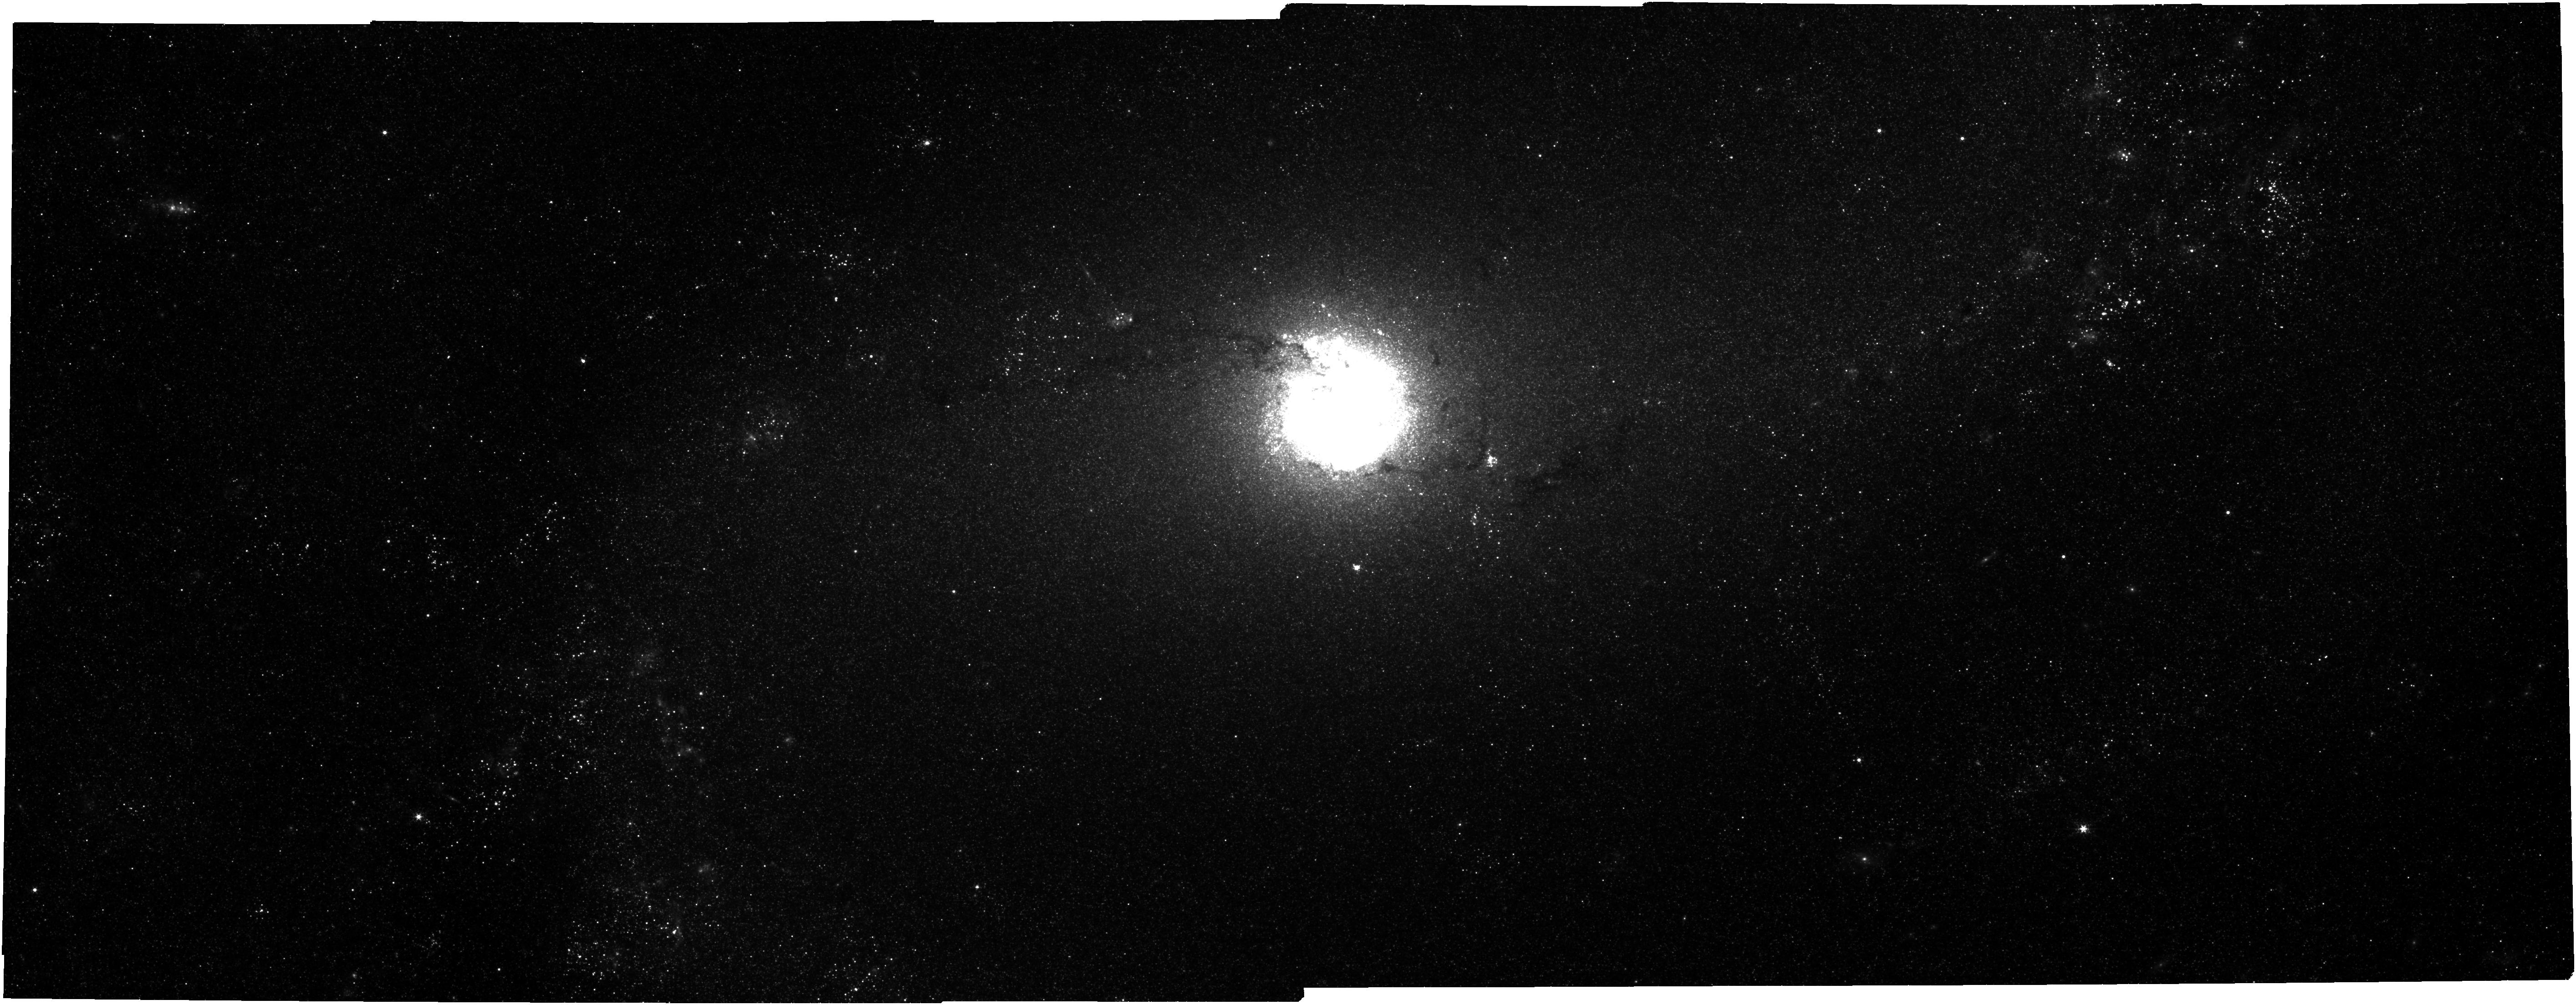
Target: NGC5236-NIRCAM. Instrument: NIRCAM. Filter: F300M. Exposure: 10 min. Observation ID: jw01783-o001_t001_nircam_clear-f300m

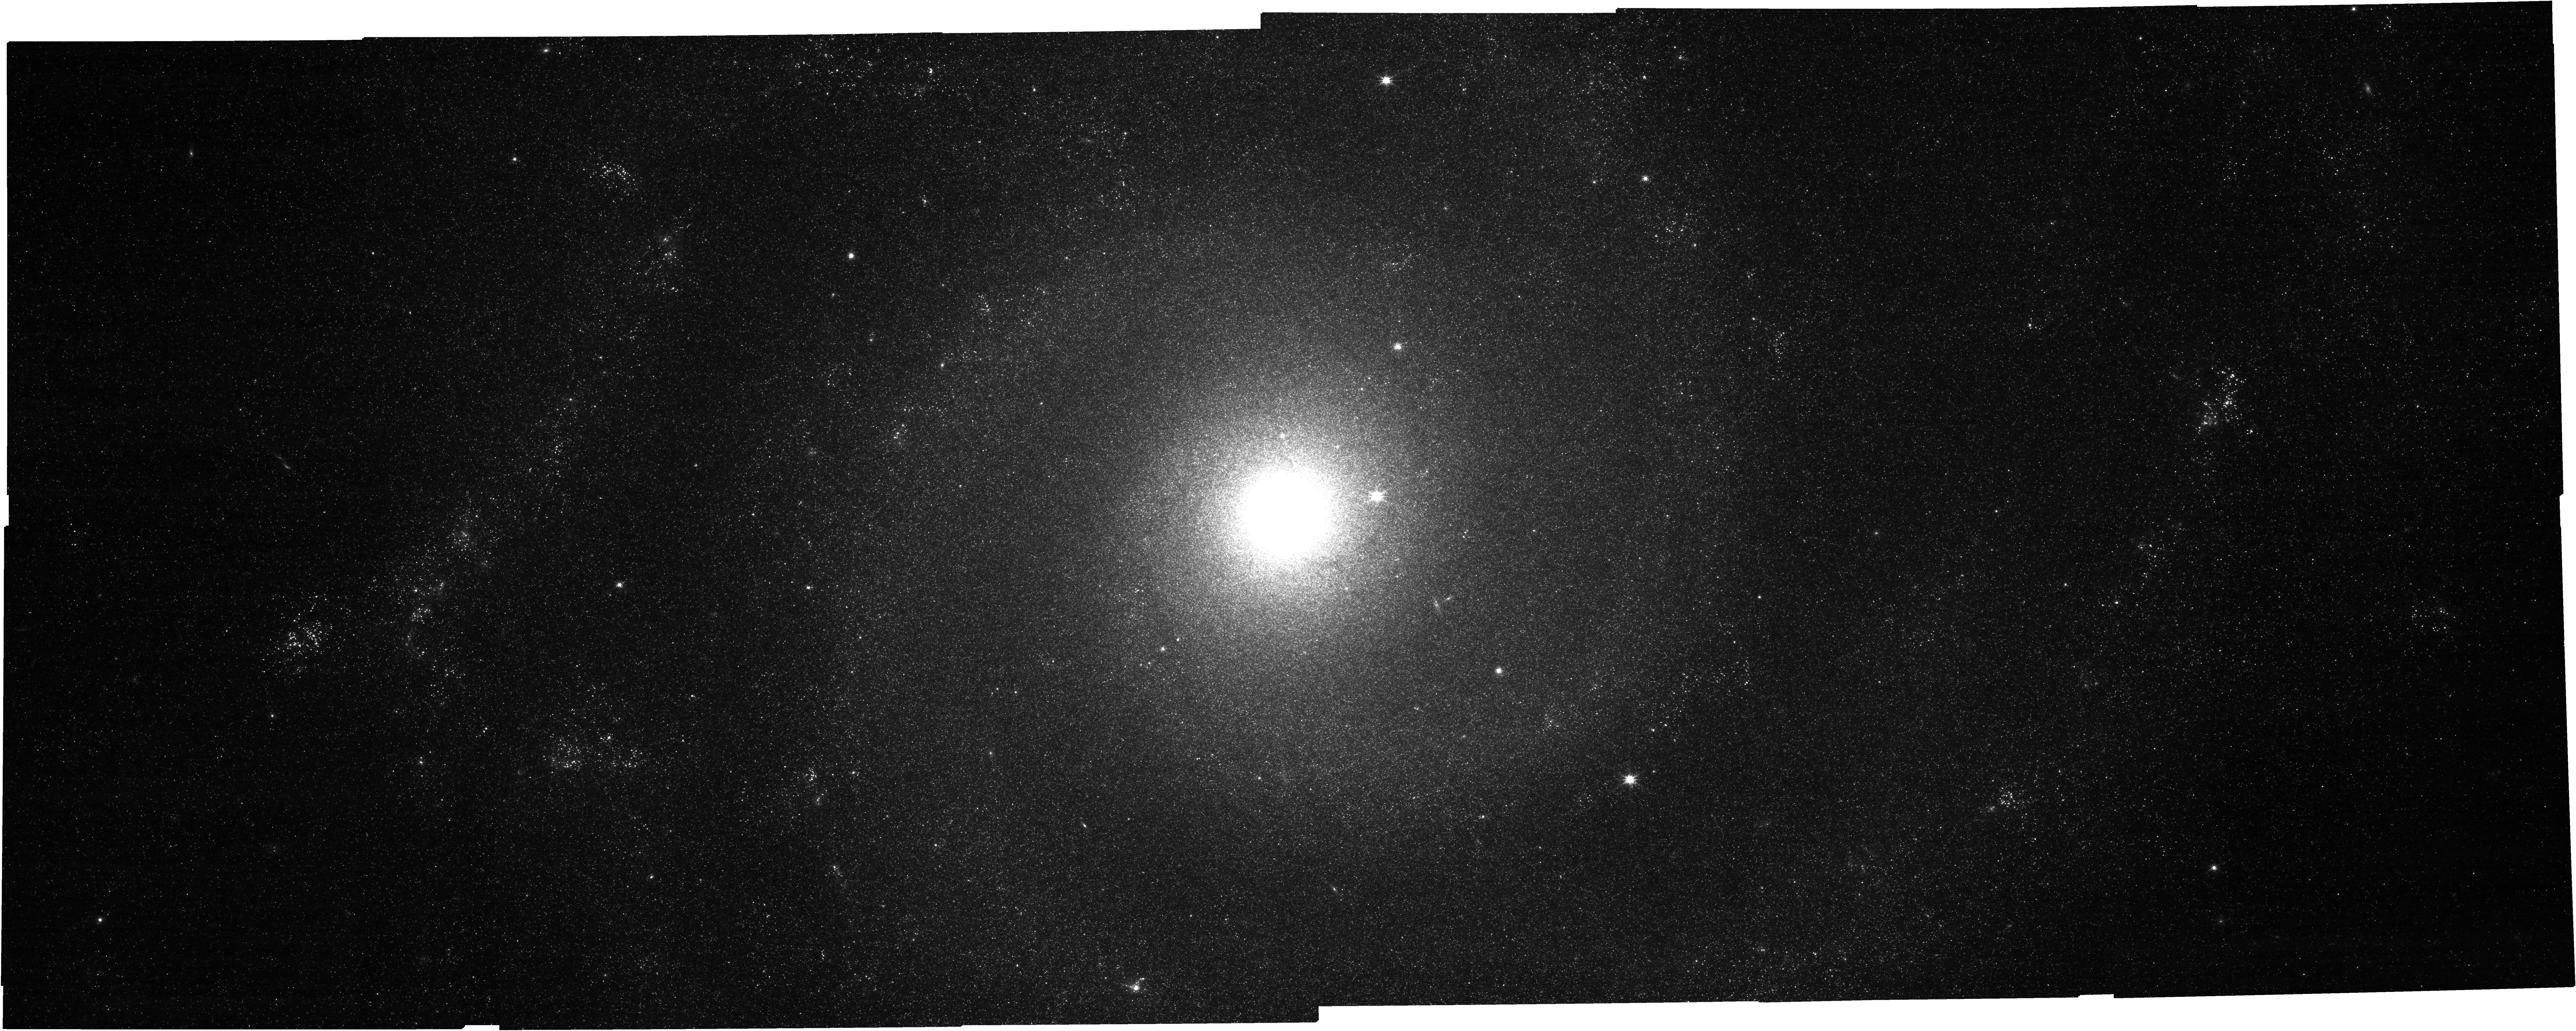
Target: NGC628-NIRCAM. Instrument: NIRCAM. Filter: F150W. Exposure: 16 min. Observation ID: jw01783-o004_t008_nircam_clear-f150w

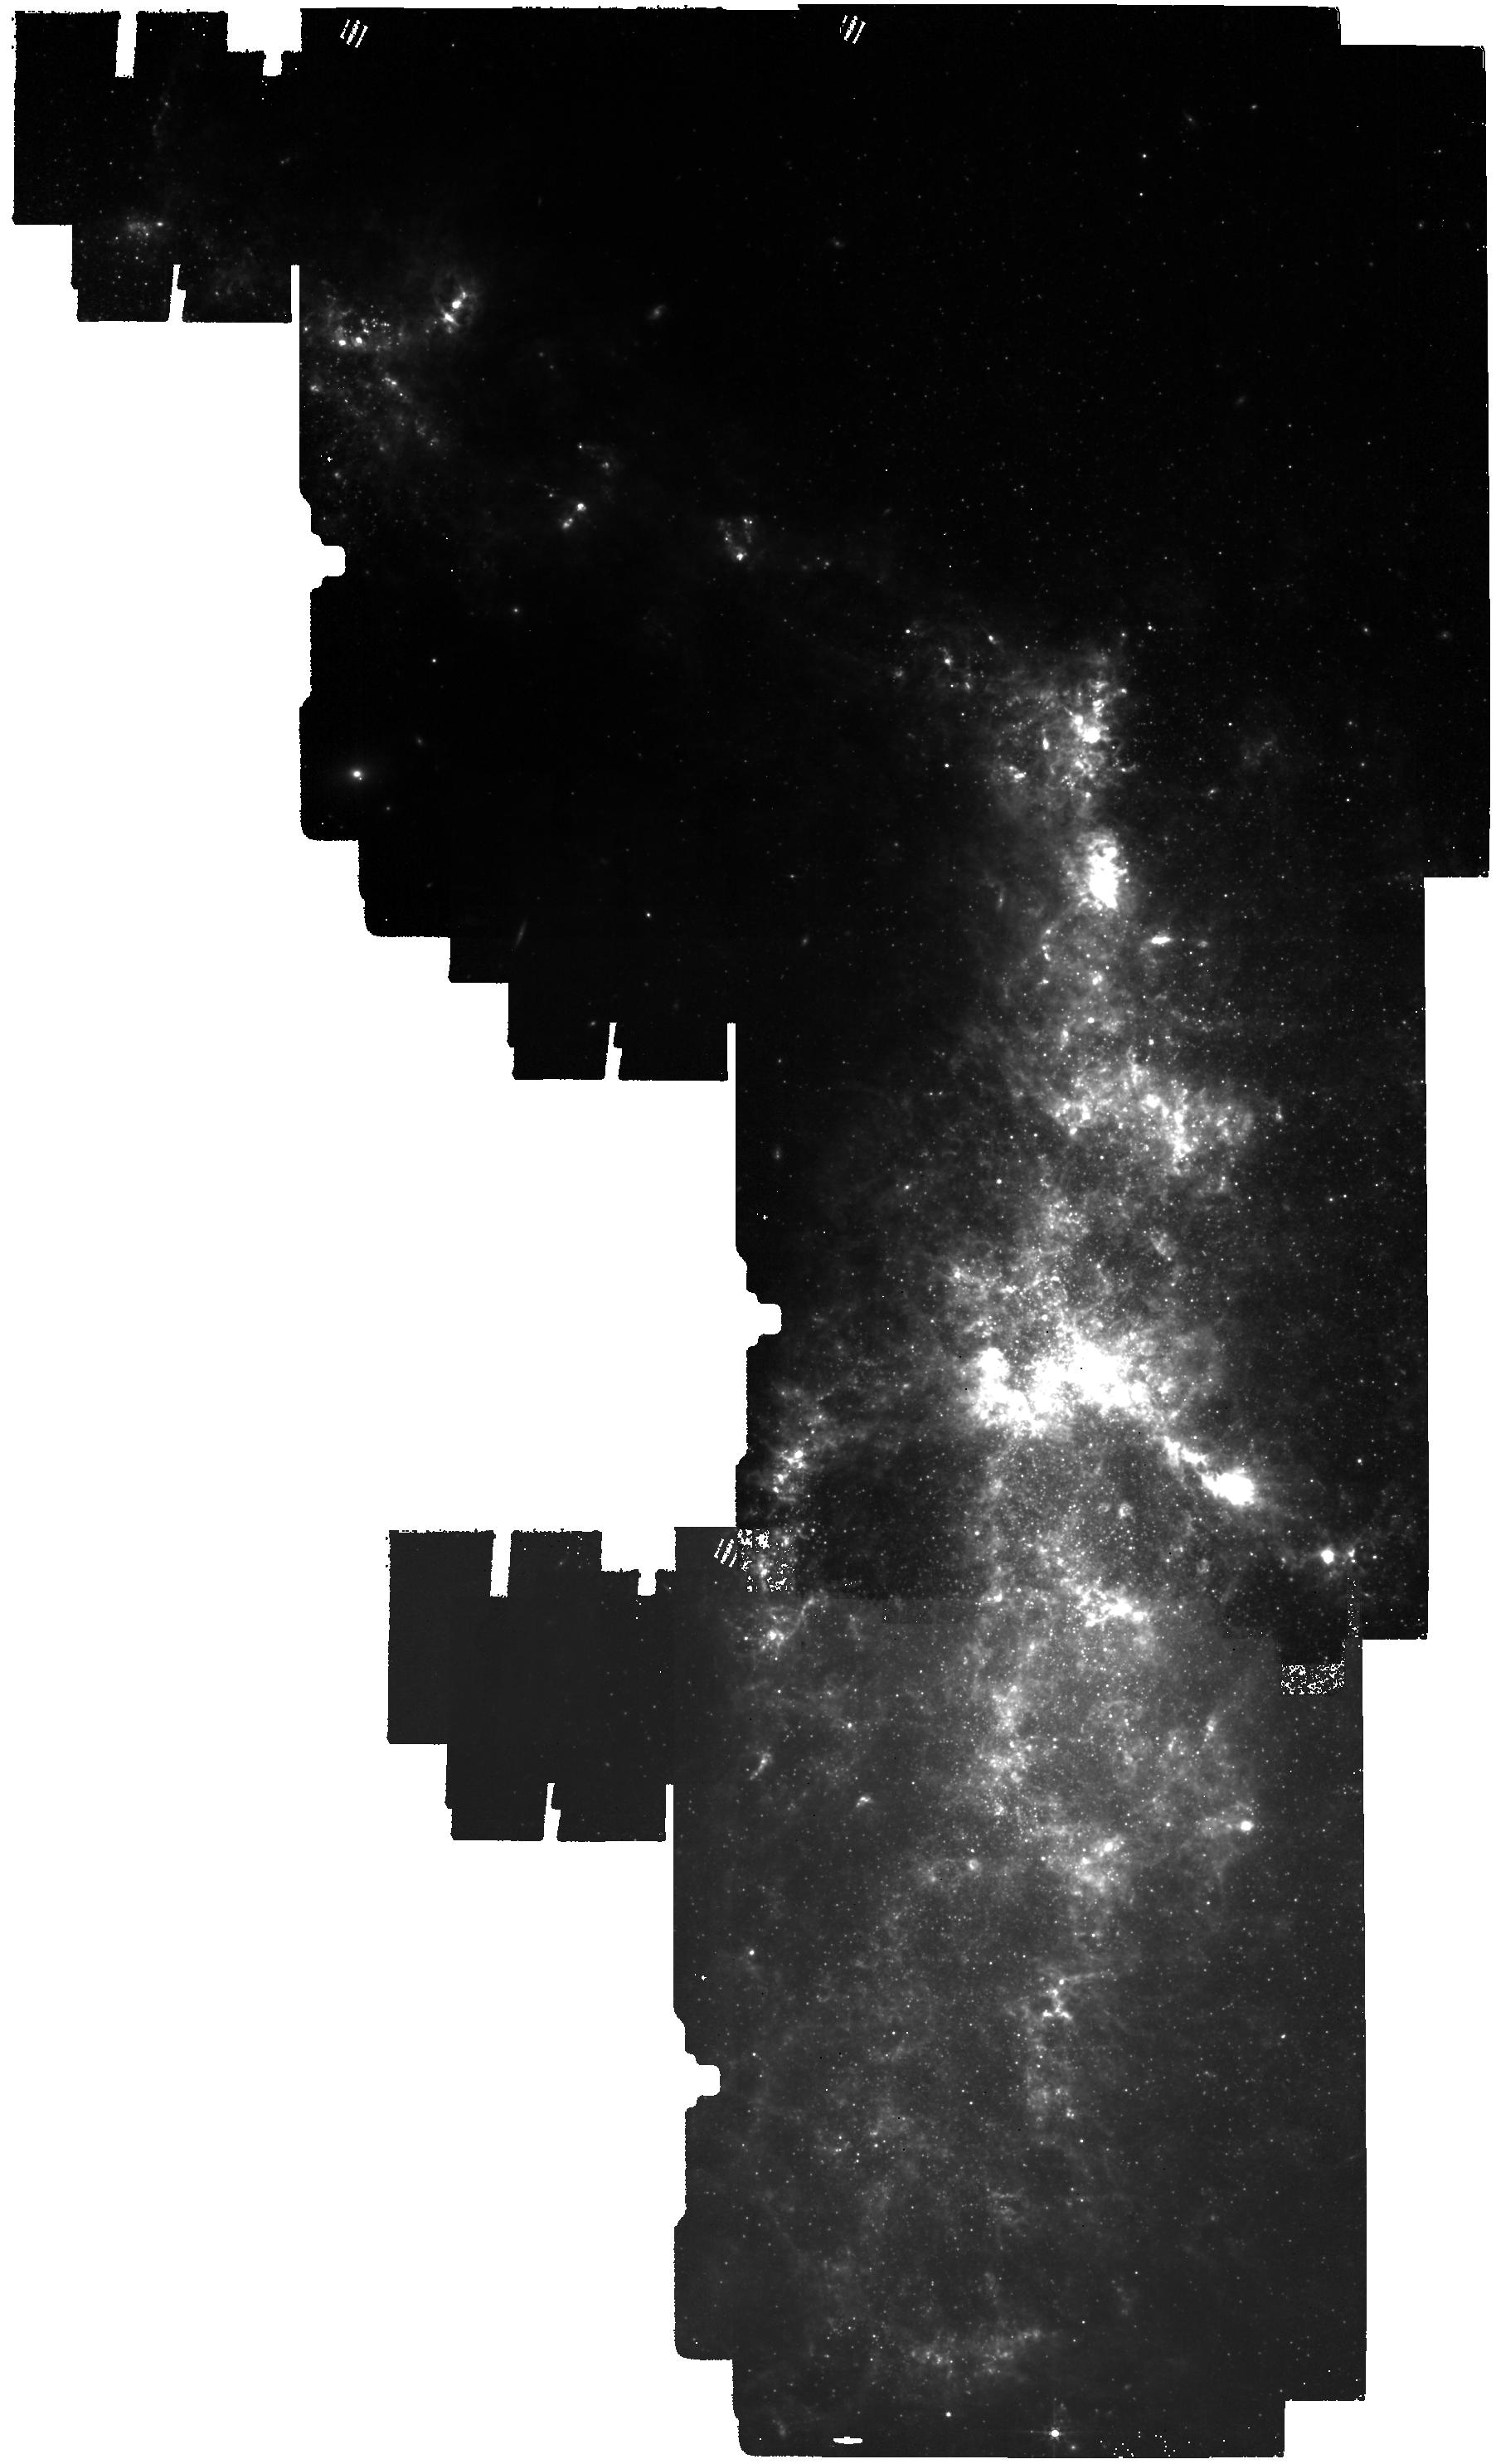
Target: NGC4485-NGC4490-MIRI. Instrument: MIRI. Filter: F560W. Exposure: 30 min. Observation ID: jw01783-o009_t014_miri_f560w

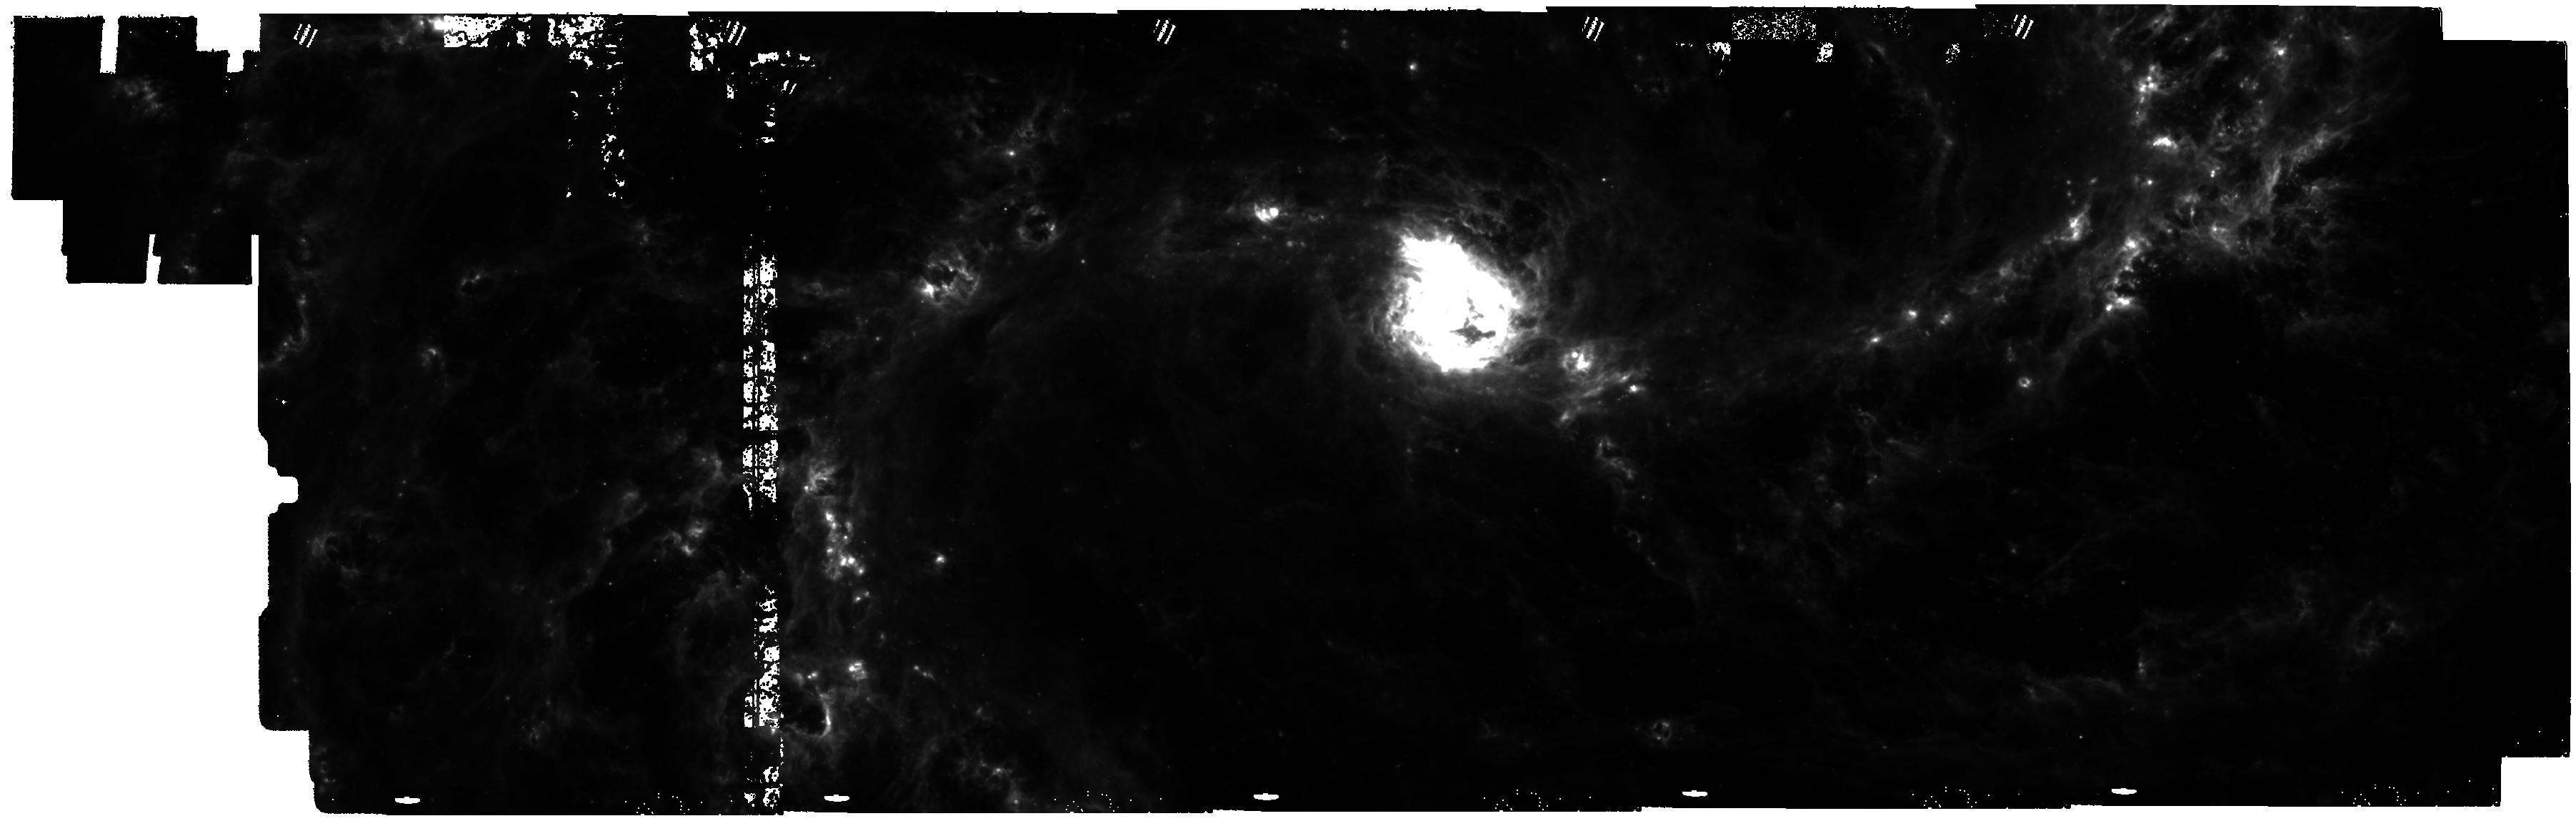
Target: NGC5236-MIRI. Instrument: MIRI. Filter: F770W. Exposure: 9 min. Observation ID: jw01783-o002_t010_miri_f770w

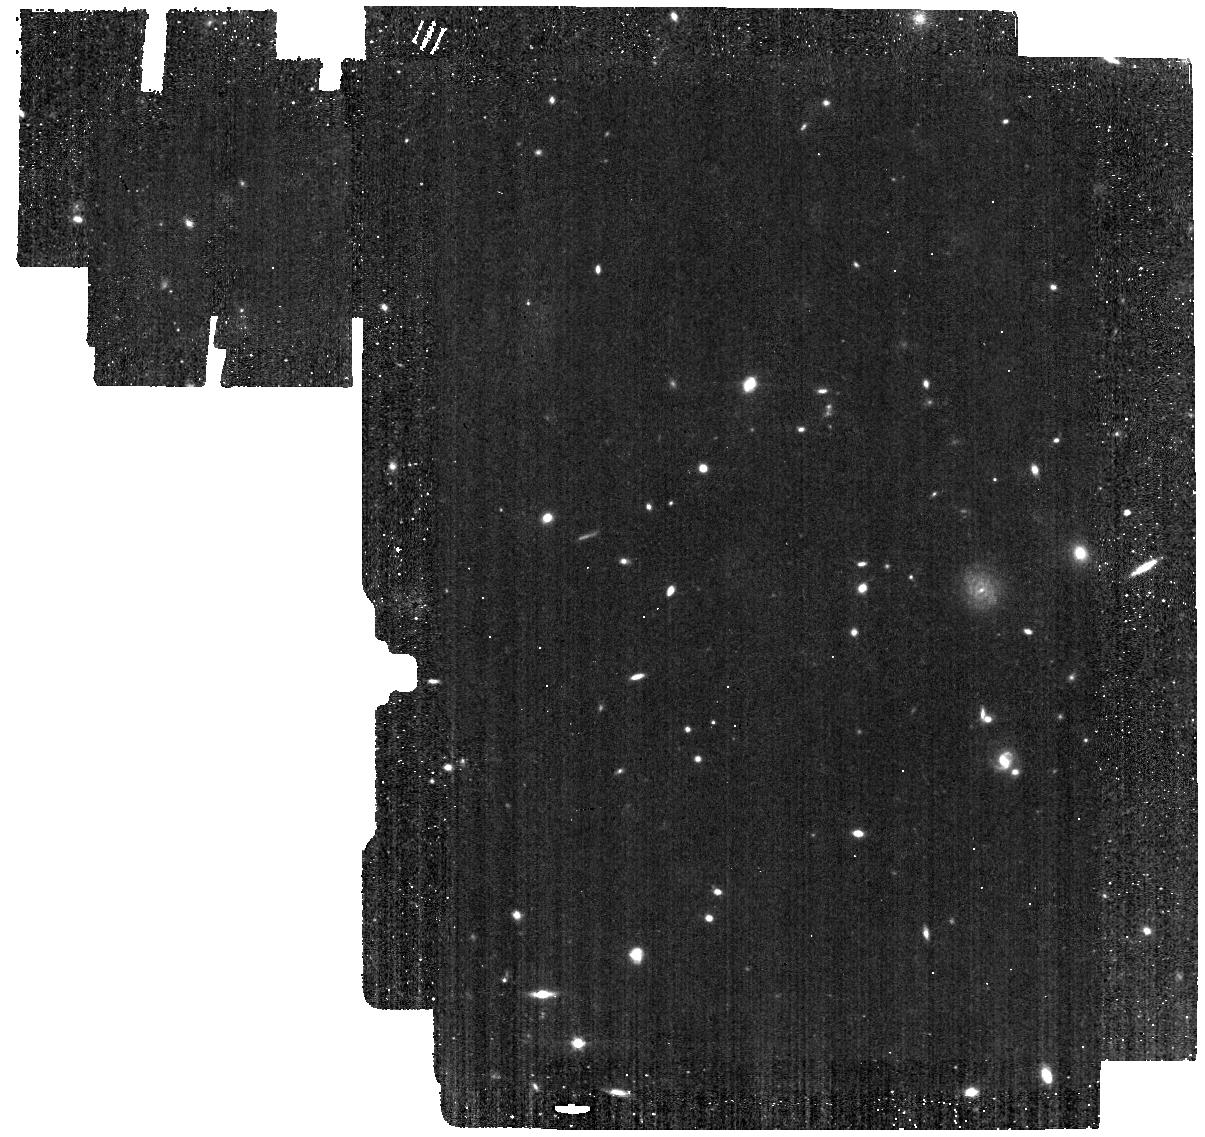
Target: NGC4485-NGC4490-MIRI-BKG. Instrument: MIRI. Filter: F560W. Exposure: 7 min. Observation ID: jw01783-o918_t015_miri_f560w

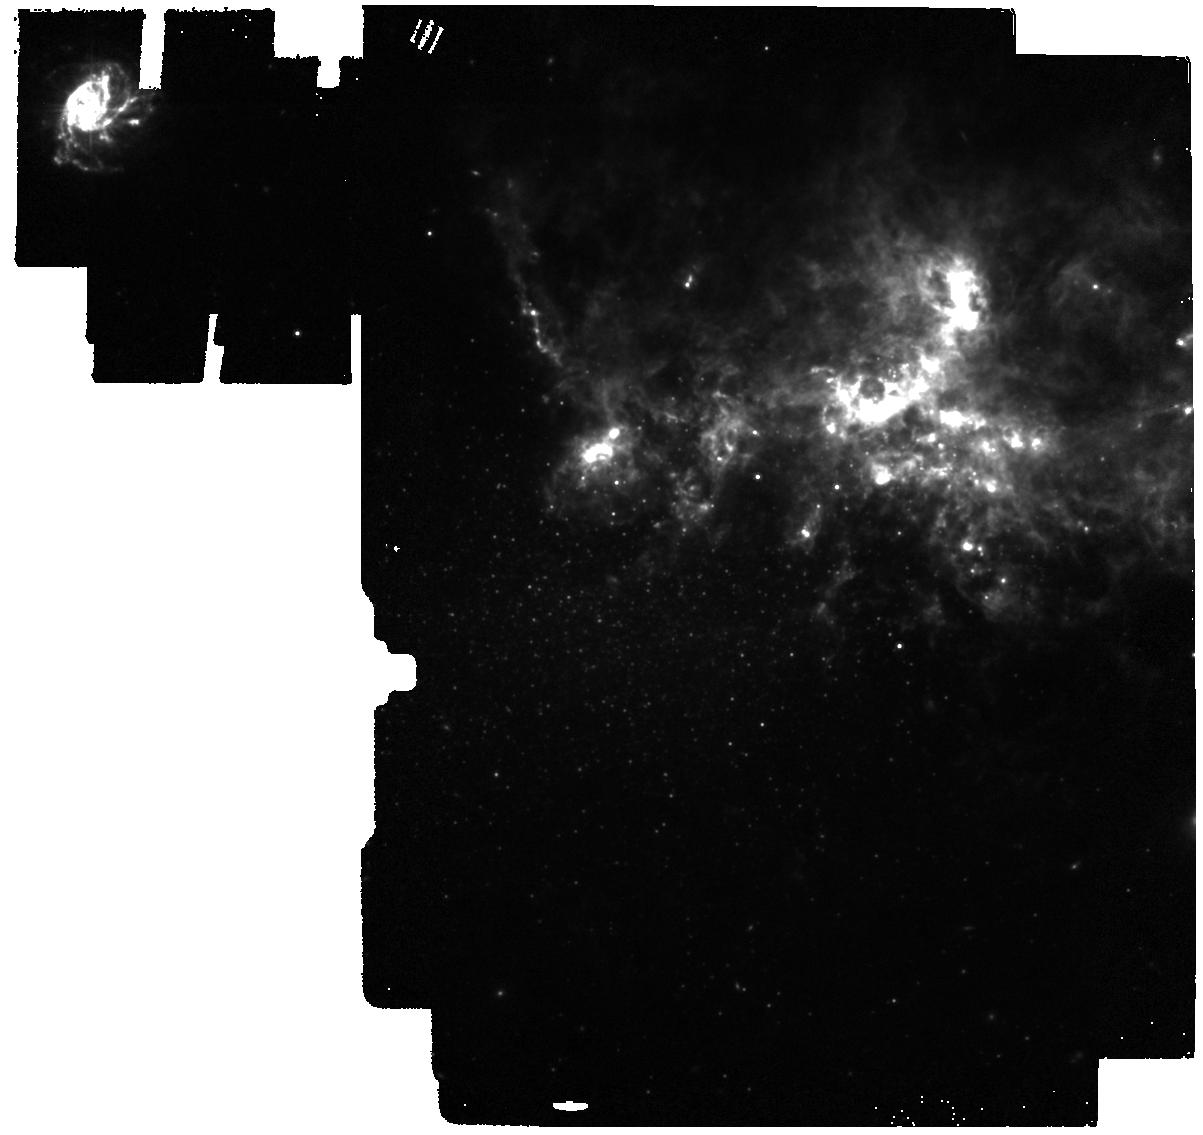
Target: NGC4485-NGC4490-MIRI-WORP. Instrument: MIRI. Filter: F770W. Exposure: 6 min. Observation ID: jw01783-o917_t020_miri_f770w

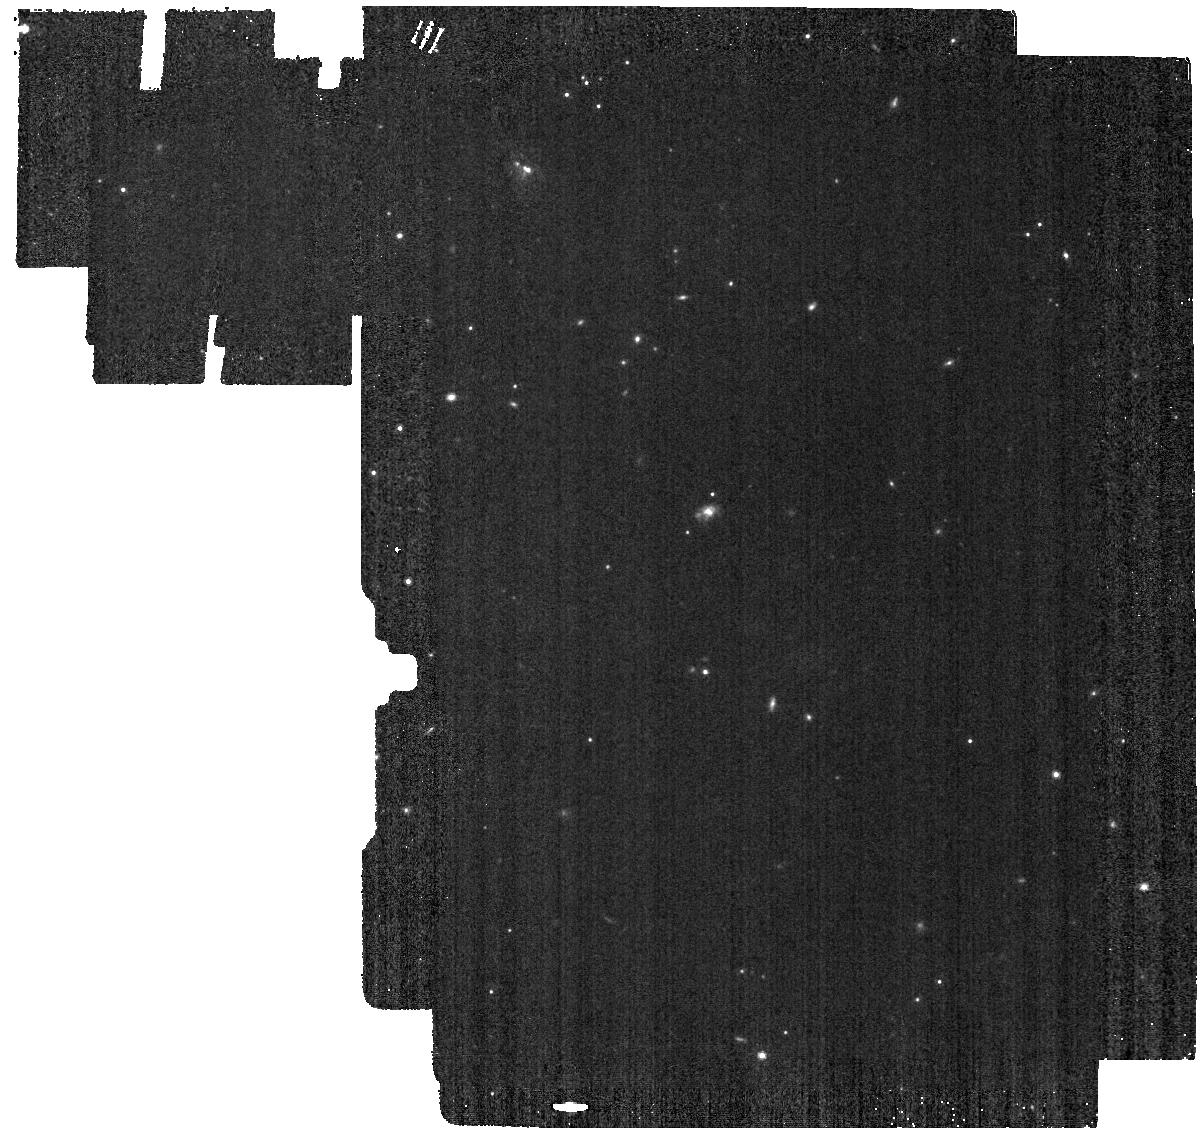
Target: NGC5236-MIRI-BKG. Instrument: MIRI. Filter: F770W. Exposure: 2 min. Observation ID: jw01783-o011_t011_miri_f770w

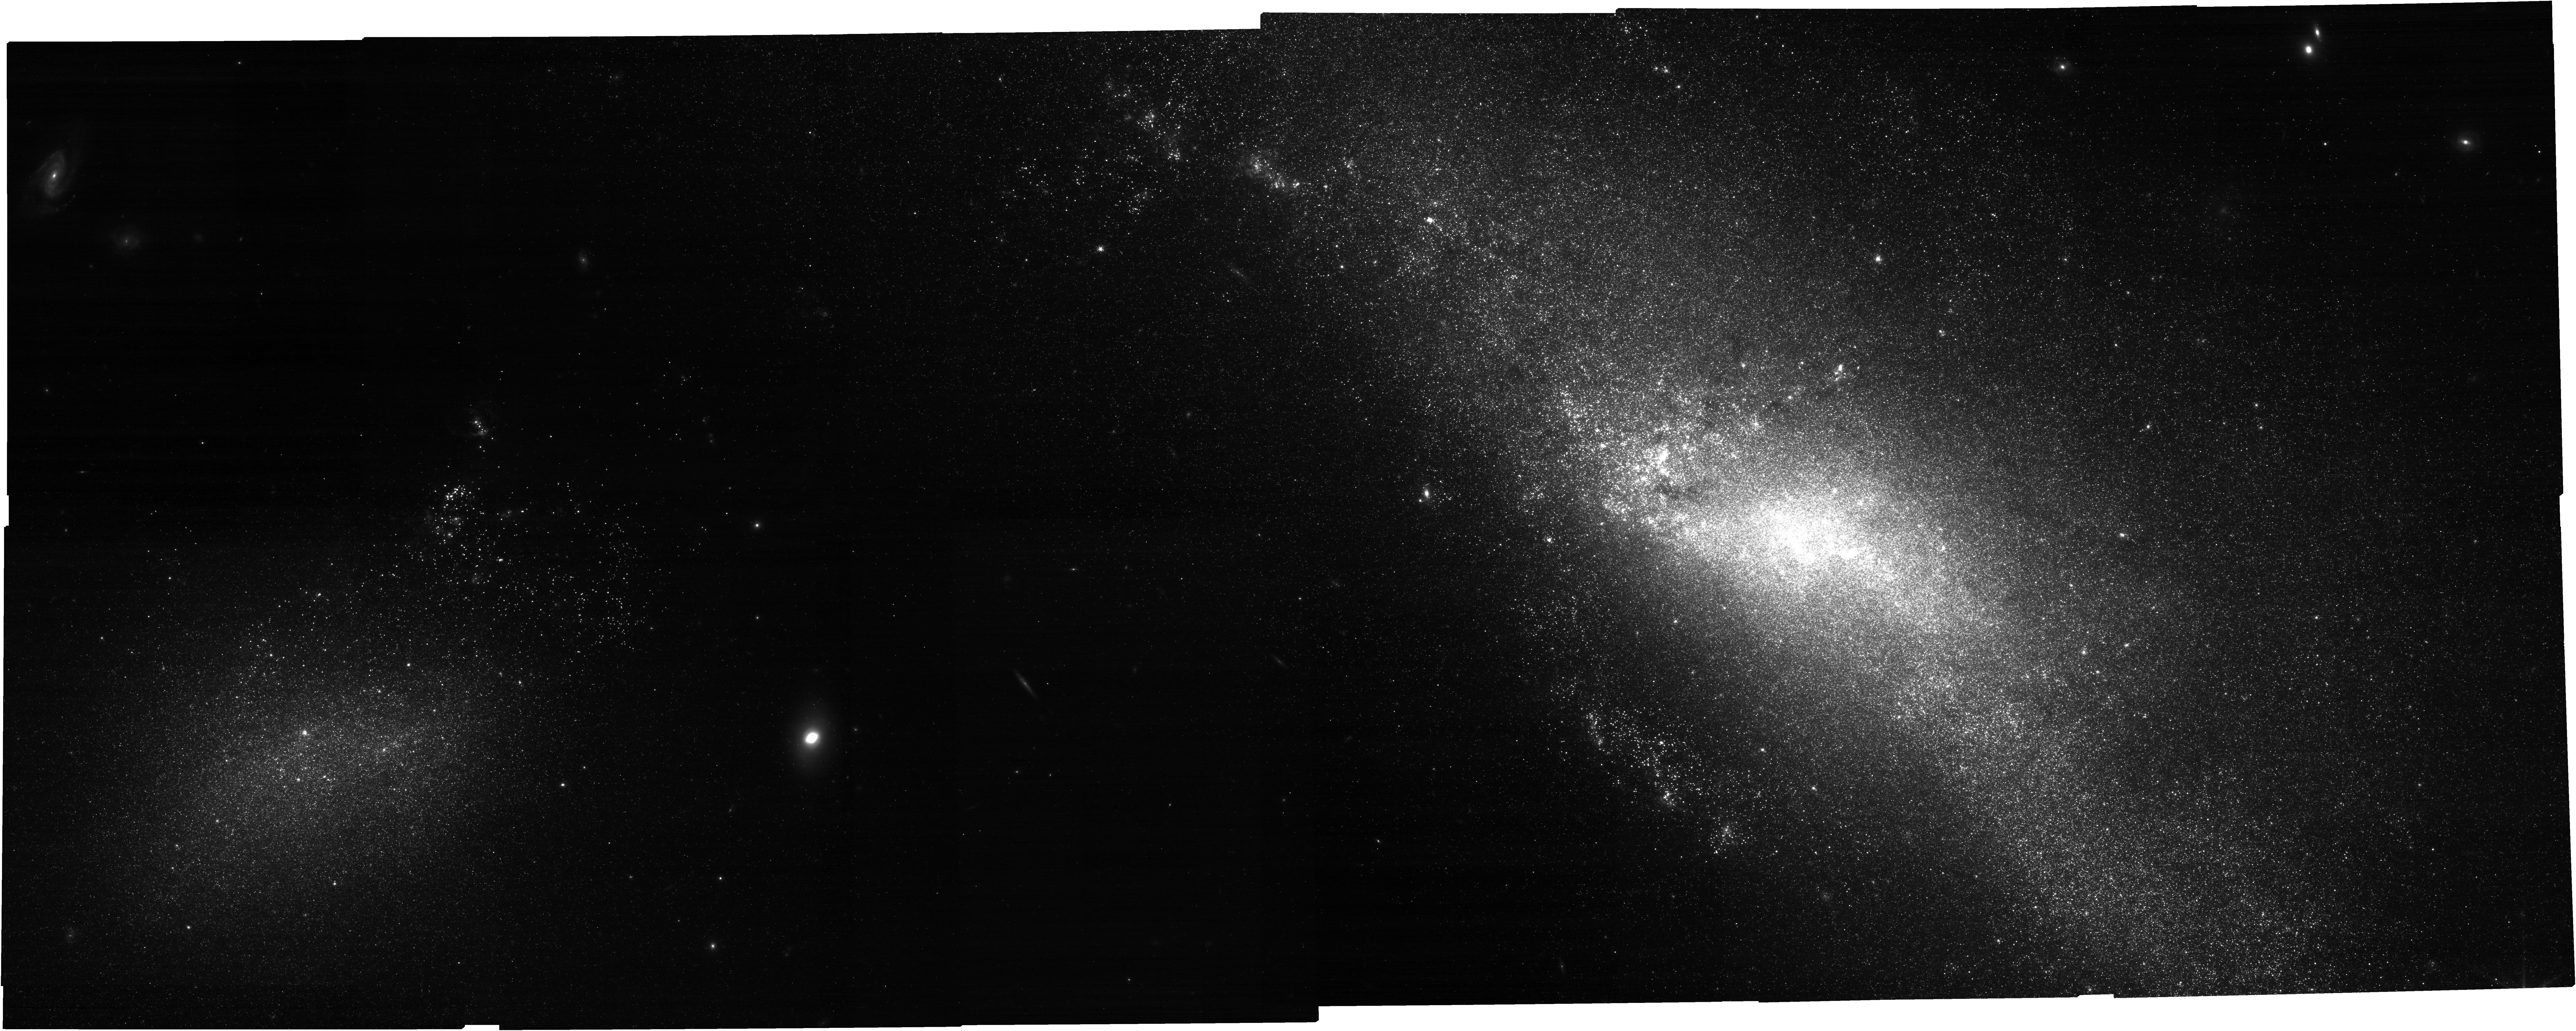
Target: NGC4485-NGC4490. Instrument: NIRCAM. Filter: F150W. Exposure: 13 min. Observation ID: jw01783-o005_t007_nircam_clear-f150w

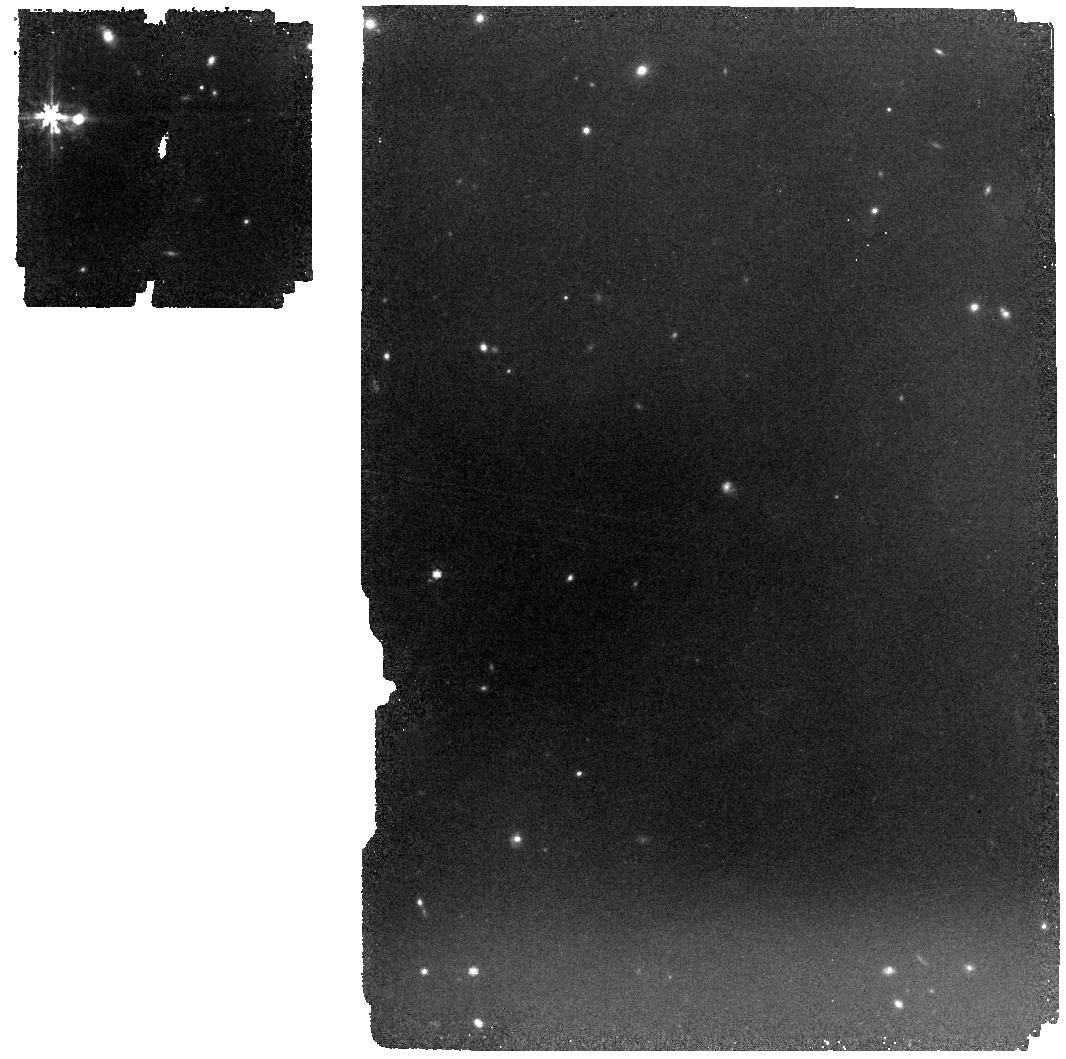
Target: NGC628-MIRI-BKG. Instrument: MIRI. Filter: F770W. Exposure: 13 min. Observation ID: jw01783-o914_t017_miri_f770w

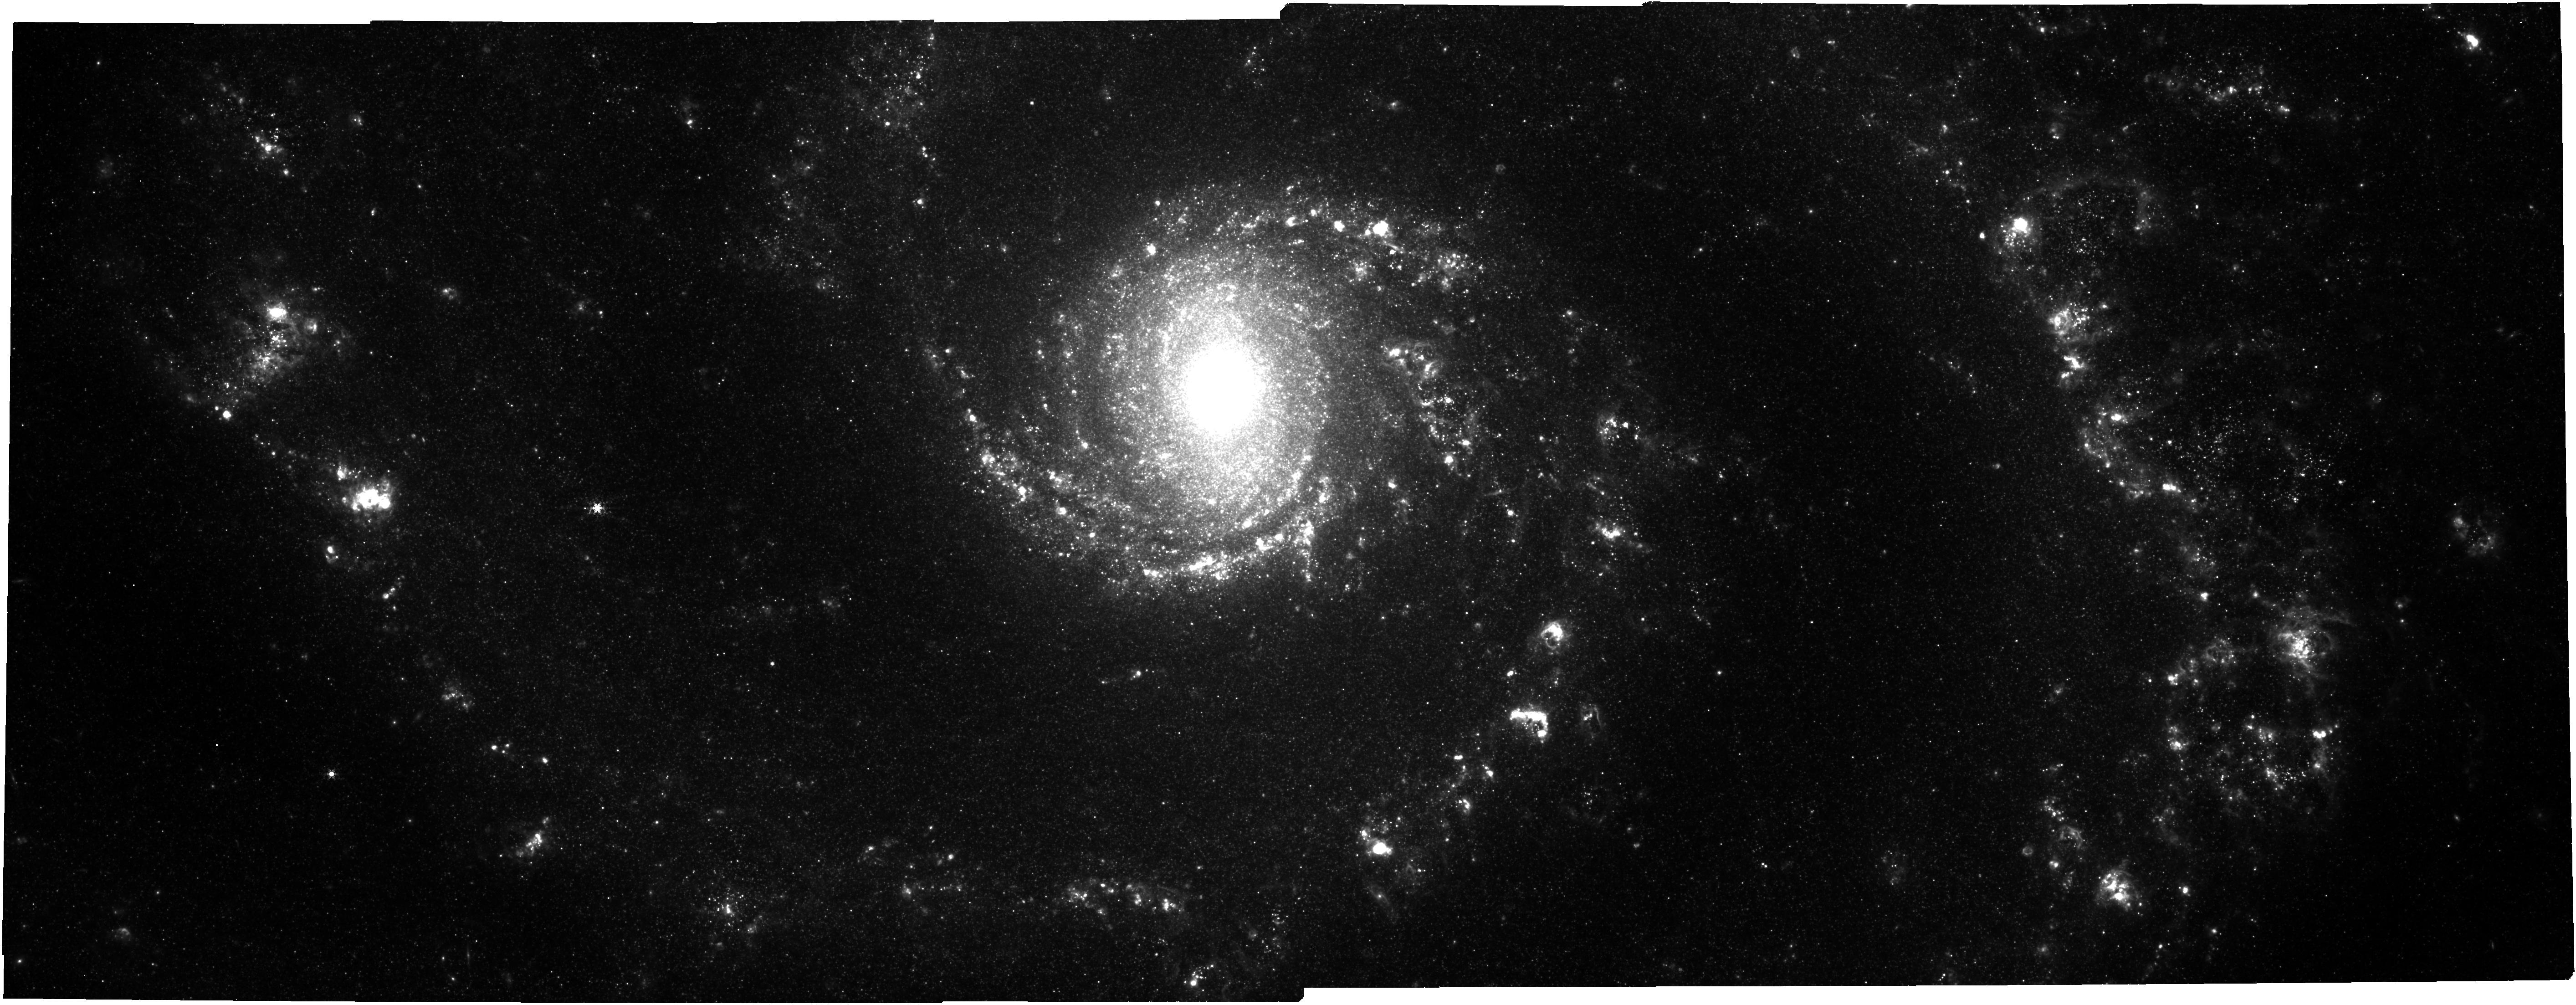
Target: NGC5194-NIRCAM. Instrument: NIRCAM. Filter: F444W+F405N. Exposure: 1.2 h. Observation ID: jw01783-o003_t009_nircam_f405n-f444w

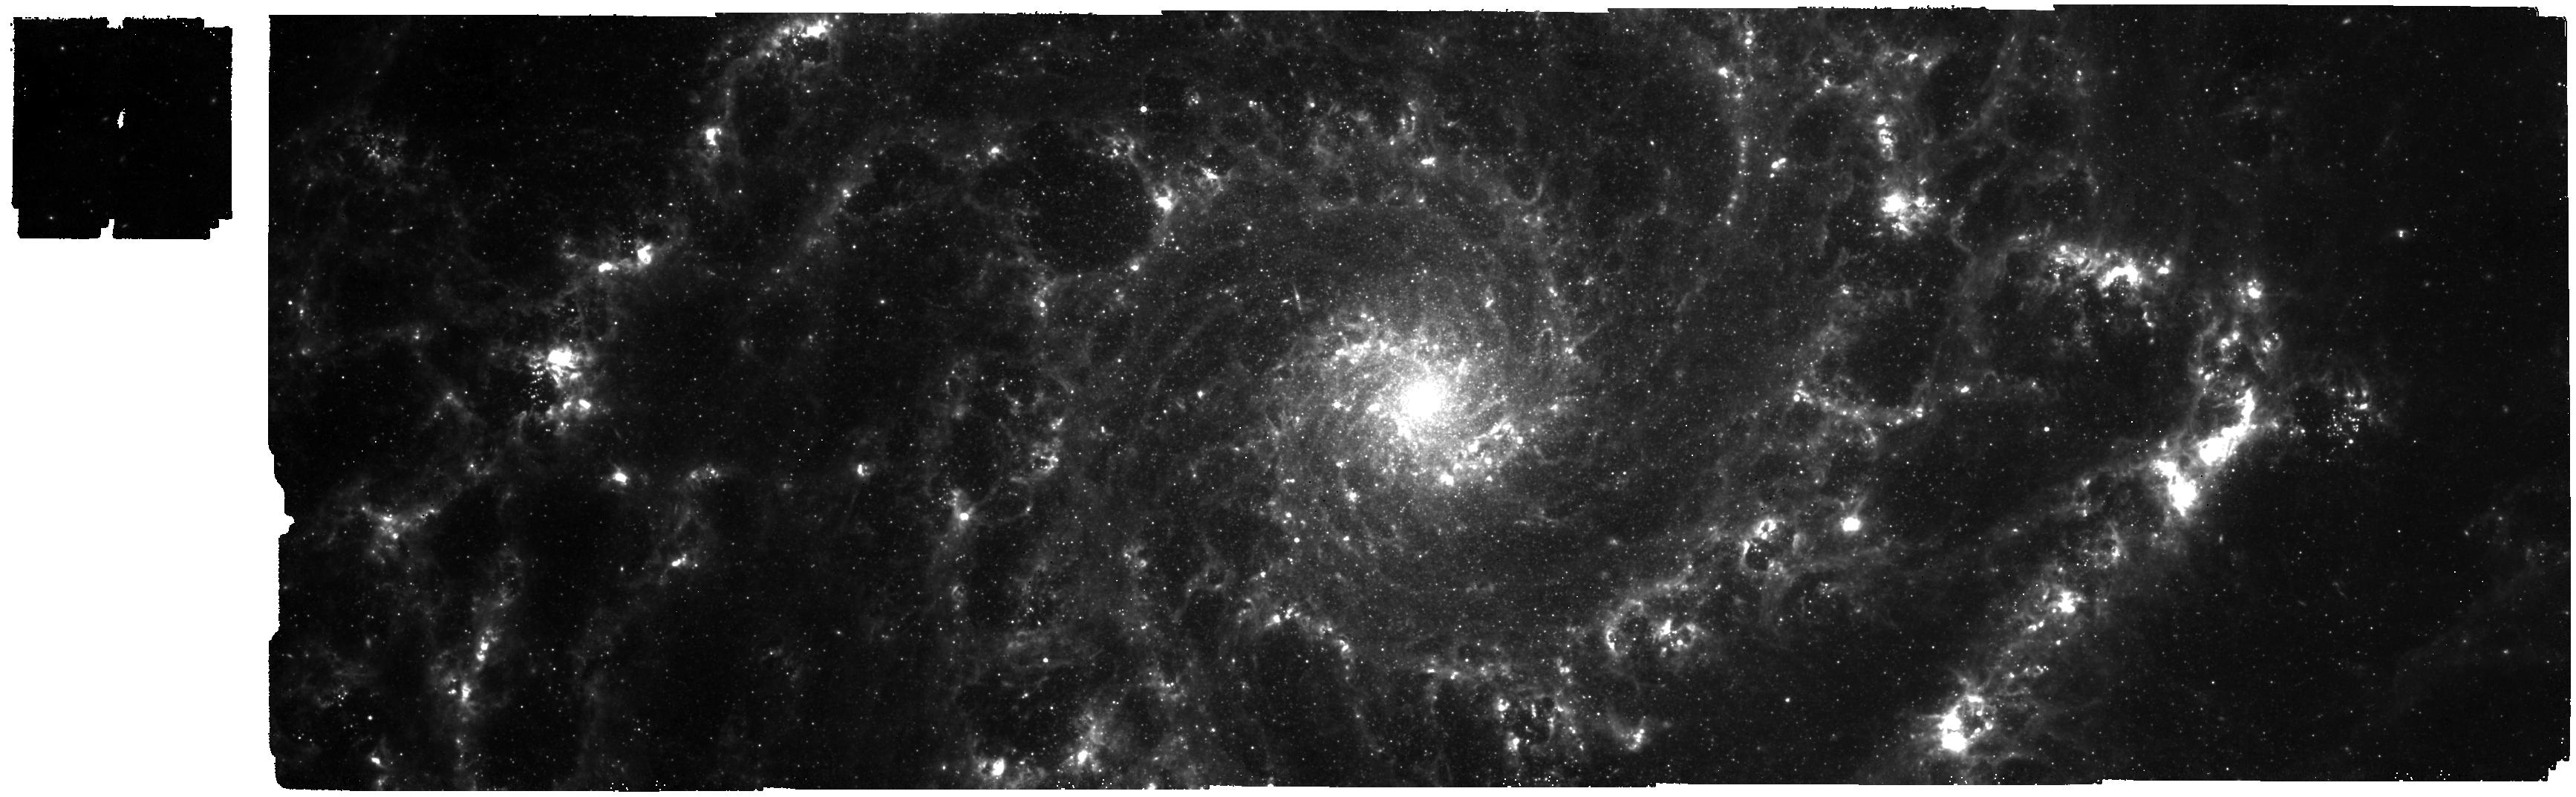
Target: NGC628-MIRI. Instrument: MIRI. Filter: F560W. Exposure: 1.2 h. Observation ID: jw01783-o908_t016_miri_f560w

JWST probes Feedback in Emerging extrAgalactic Star clusTers: JWST-FEAST (PI: Adamo, Angela)

We propose JWST observations of the FEAST (Feedback in Emerging extrAgalactic Star clusTers) sample. Breaking away from the Milky Way backyard, the FEAST targets are selected from the larger parent sample of Local Volume Galaxies (LVL, D<11 Mpc) and have unparalleled wavelength coverage (including HST, MUSE, ALMA). They are representative of the star formation spectrum accessible in the local Universe, with its diversity of environments (nuclear starburst vs. molecular ring, diverse arm morphologies, interacting systems, low pressure dwarf environments). NIRCam and MIRI imaging at unprecedently charted spatial resolution (~ pc) will prove to be a breakthrough for our understanding of the interplay of star formation (SF) and stellar feedback, as the Spitzer observatory was for Milky Way studies. We estimate to detect thousands of emerging clusters with masses above thousand solar mass, and sample well above the 1e4 mass limits typical of our Milky Way. The JWST-FEAST project will: 1) Probe timescales for emerging clusters as a function of cluster mass and galactic environment. We will answer the fundamental question regarding the role that cluster feedback plays in regulating the SF cycle in galaxies, necessary to constrain state-of-art detailed simulations. 2) Account for the hidden phases of SF, by mapping the tempo-morphological evolution of H II and photo-dissociated regions, and determine their relative contribution to the total emission of the star-forming region. These results will calibrate self-consistent spectral evolutionary models of stars, gas, and dust necessary to study SF in galaxies that JWST will uncover beyond the local Universe.